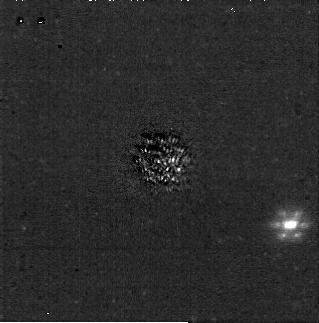
Target: J1058-2346. Instrument: NIRCAM/CORON. Filter: F200W+MASKRND. Exposure: 31 min. Observation ID: jw04050-c1012_t001_nircam_f200w-maskrnd-sub320a335r

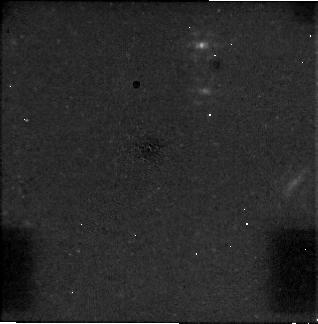
Target: TWA-30A. Instrument: NIRCAM/CORON. Filter: F444W+MASKRND. Exposure: 31 min. Observation ID: jw04050-c1012_t015_nircam_f444w-maskrnd-sub320a335r

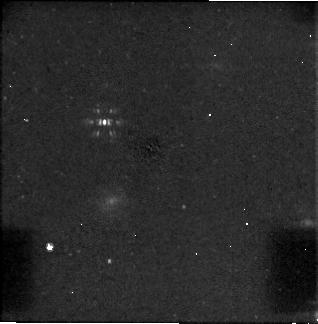
Target: TWA-44. Instrument: NIRCAM/CORON. Filter: F444W+MASKRND. Exposure: 31 min. Observation ID: jw04050-c1012_t021_nircam_f444w-maskrnd-sub320a335r

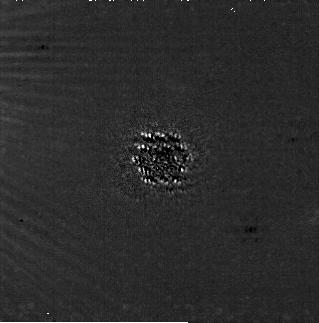
Target: TWA-8A. Instrument: NIRCAM/CORON. Filter: F200W+MASKRND. Exposure: 31 min. Observation ID: jw04050-c1010_t004_nircam_f200w-maskrnd-sub320a335r

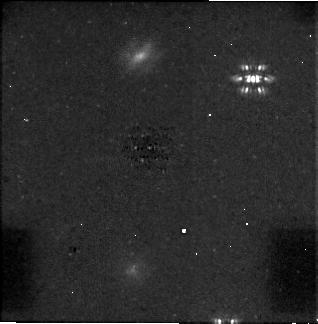
Target: TWA-46. Instrument: NIRCAM/CORON. Filter: F444W+MASKRND. Exposure: 31 min. Observation ID: jw04050-c1010_t023_nircam_f444w-maskrnd-sub320a335r

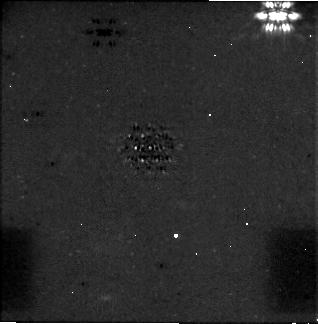
Target: TWA-33. Instrument: NIRCAM/CORON. Filter: F444W+MASKRND. Exposure: 31 min. Observation ID: jw04050-c1011_t016_nircam_f444w-maskrnd-sub320a335r

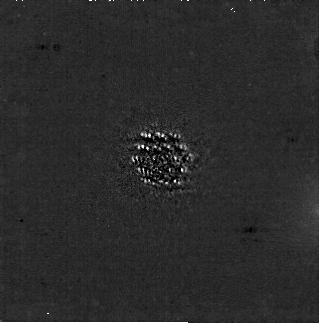
Target: TWA-23A. Instrument: NIRCAM/CORON. Filter: F200W+MASKRND. Exposure: 31 min. Observation ID: jw04050-c1010_t011_nircam_f200w-maskrnd-sub320a335r

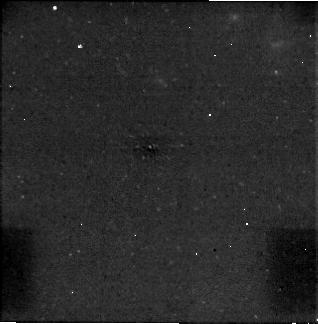
Target: TWA-26. Instrument: NIRCAM/CORON. Filter: F444W+MASKRND. Exposure: 30 min. Observation ID: jw04050-c1013_t013_nircam_f444w-maskrnd-sub320a335r

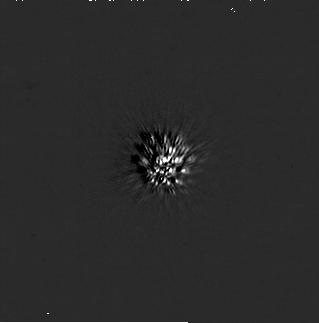
Target: TWA-35. Instrument: NIRCAM/CORON. Filter: F200W+MASKRND. Exposure: 31 min. Observation ID: jw04050-c1011_t018_nircam_f200w-maskrnd-sub320a335r

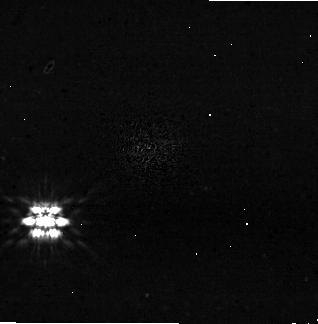
Target: TWA-11A. Instrument: NIRCAM/CORON. Filter: F444W+MASKRND. Exposure: 31 min. Observation ID: jw04050-c1007_t007_nircam_f444w-maskrnd-sub320a335r

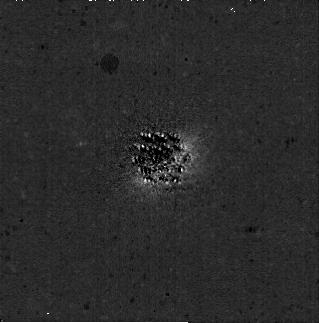
Target: TWA-20A. Instrument: NIRCAM/CORON. Filter: F200W+MASKRND. Exposure: 31 min. Observation ID: jw04050-c1010_t010_nircam_f200w-maskrnd-sub320a335r

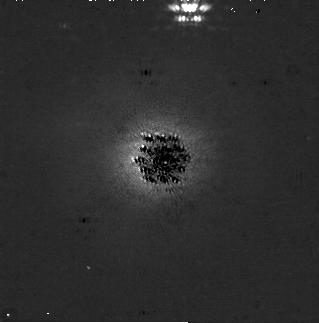
Target: TWA-7. Instrument: NIRCAM/CORON. Filter: F200W+MASKRND. Exposure: 31 min. Observation ID: jw04050-c1011_t003_nircam_f200w-maskrnd-sub320a335r

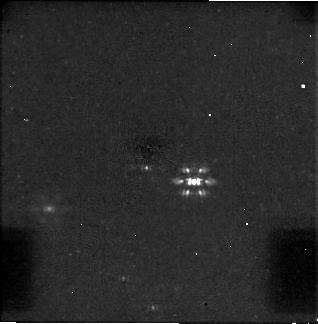
Target: TWA-34. Instrument: NIRCAM/CORON. Filter: F444W+MASKRND. Exposure: 31 min. Observation ID: jw04050-c1012_t017_nircam_f444w-maskrnd-sub320a335r

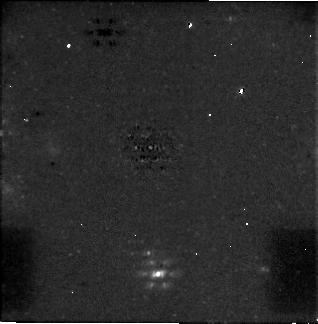
Target: TWA-45. Instrument: NIRCAM/CORON. Filter: F444W+MASKRND. Exposure: 31 min. Observation ID: jw04050-c1011_t022_nircam_f444w-maskrnd-sub320a335r

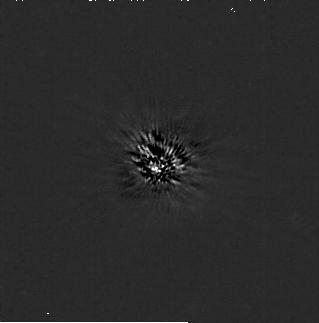
Target: TWA-10. Instrument: NIRCAM/CORON. Filter: F200W+MASKRND. Exposure: 31 min. Observation ID: jw04050-c1009_t006_nircam_f200w-maskrnd-sub320a335r

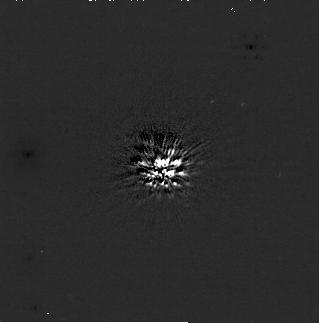
Target: TWA-43. Instrument: NIRCAM/CORON. Filter: F200W+MASKRND. Exposure: 30 min. Observation ID: jw04050-c1007_t020_nircam_f200w-maskrnd-sub320a335r

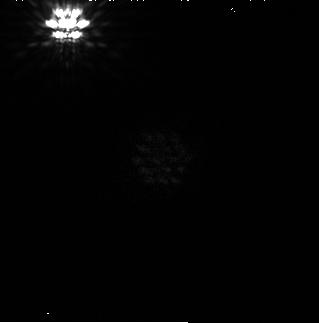
Target: TWA-13A. Instrument: NIRCAM/CORON. Filter: F200W+MASKRND. Exposure: 31 min. Observation ID: jw04050-c1009_t009_nircam_f200w-maskrnd-sub320a335r

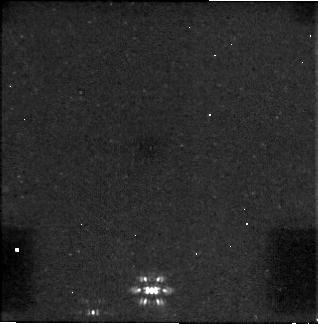
Target: TWA-29. Instrument: NIRCAM/CORON. Filter: F444W+MASKRND. Exposure: 31 min. Observation ID: jw04050-c1013_t014_nircam_f444w-maskrnd-sub320a335r

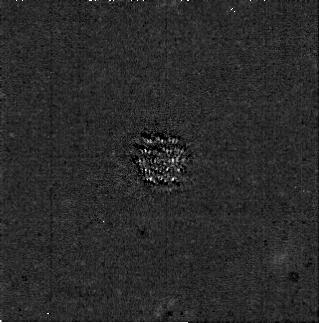
Target: TWA-36. Instrument: NIRCAM/CORON. Filter: F200W+MASKRND. Exposure: 31 min. Observation ID: jw04050-c1012_t019_nircam_f200w-maskrnd-sub320a335r

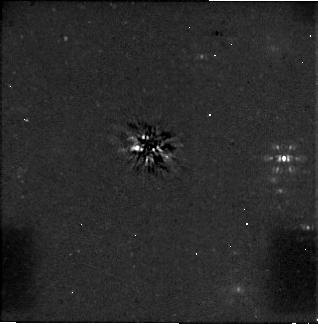
Target: TWA-47. Instrument: NIRCAM/CORON. Filter: F444W+MASKRND. Exposure: 31 min. Observation ID: jw04050-c1009_t024_nircam_f444w-maskrnd-sub320a335r

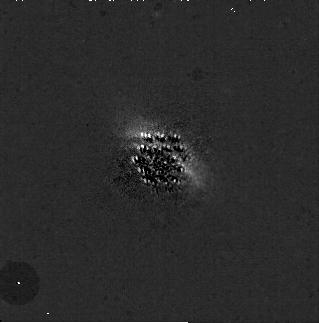
Target: TWA-25. Instrument: NIRCAM/CORON. Filter: F200W+MASKRND. Exposure: 31 min. Observation ID: jw04050-c1008_t012_nircam_f200w-maskrnd-sub320a335r

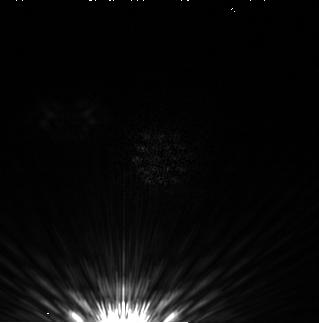
Target: TWA-9A. Instrument: NIRCAM/CORON. Filter: F200W+MASKRND. Exposure: 31 min. Observation ID: jw04050-c1008_t005_nircam_f200w-maskrnd-sub320a335r

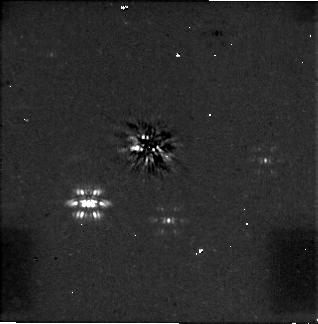
Target: TWA-12. Instrument: NIRCAM/CORON. Filter: F444W+MASKRND. Exposure: 31 min. Observation ID: jw04050-c1009_t008_nircam_f444w-maskrnd-sub320a335r

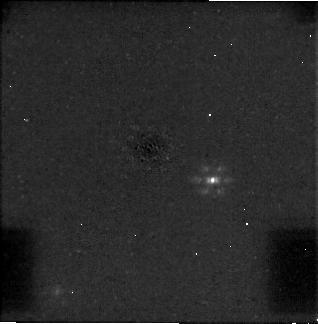
Target: J1058-2346. Instrument: NIRCAM/CORON. Filter: F444W+MASKRND. Exposure: 31 min. Observation ID: jw04050-c1012_t001_nircam_f444w-maskrnd-sub320a335r

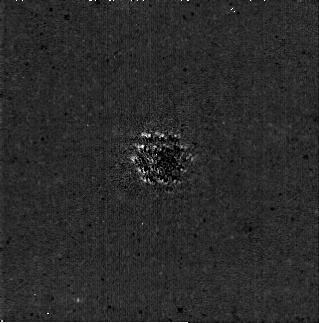
Target: TWA-46. Instrument: NIRCAM/CORON. Filter: F200W+MASKRND. Exposure: 31 min. Observation ID: jw04050-c1010_t023_nircam_f200w-maskrnd-sub320a335r

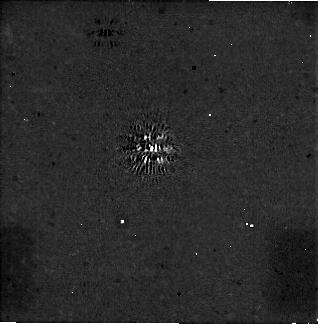
Target: TWA-35. Instrument: NIRCAM/CORON. Filter: F444W+MASKRND. Exposure: 31 min. Observation ID: jw04050-c1011_t018_nircam_f444w-maskrnd-sub320a335r

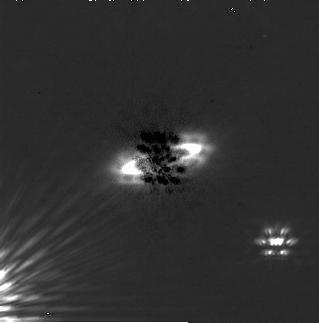
Target: TWA-11A. Instrument: NIRCAM/CORON. Filter: F200W+MASKRND. Exposure: 31 min. Observation ID: jw04050-c1007_t007_nircam_f200w-maskrnd-sub320a335r

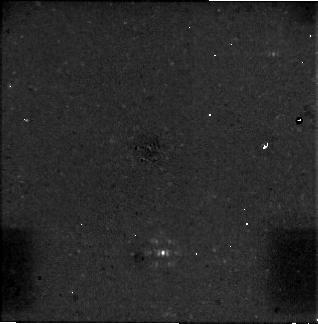
Target: TWA-36. Instrument: NIRCAM/CORON. Filter: F444W+MASKRND. Exposure: 31 min. Observation ID: jw04050-c1012_t019_nircam_f444w-maskrnd-sub320a335r

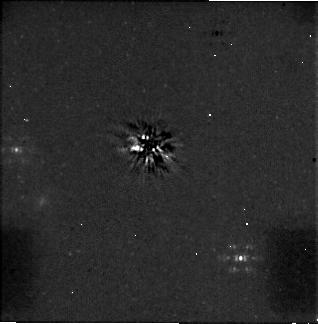
Target: TWA-10. Instrument: NIRCAM/CORON. Filter: F444W+MASKRND. Exposure: 31 min. Observation ID: jw04050-c1009_t006_nircam_f444w-maskrnd-sub320a335r

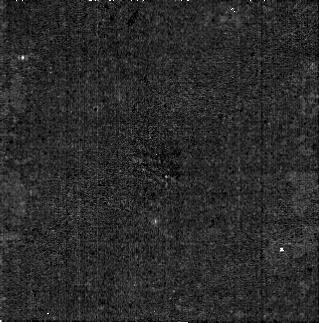
Target: TWA-29. Instrument: NIRCAM/CORON. Filter: F200W+MASKRND. Exposure: 31 min. Observation ID: jw04050-c1013_t014_nircam_f200w-maskrnd-sub320a335r

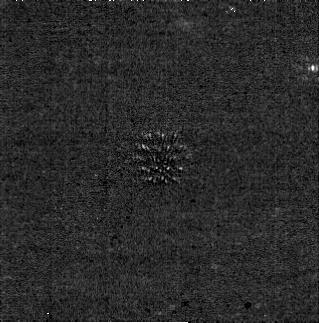
Target: TWA-26. Instrument: NIRCAM/CORON. Filter: F200W+MASKRND. Exposure: 30 min. Observation ID: jw04050-c1013_t013_nircam_f200w-maskrnd-sub320a335r

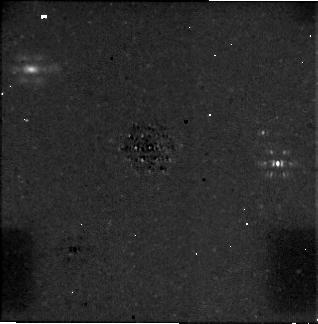
Target: TWA-20A. Instrument: NIRCAM/CORON. Filter: F444W+MASKRND. Exposure: 31 min. Observation ID: jw04050-c1010_t010_nircam_f444w-maskrnd-sub320a335r

Uncharted Worlds: Towards a Legacy of Direct Imaging of Sub-Jupiter Mass Exoplanets (PI: Carter, Aarynn L)

Here we propose a NIRCam coronagraphic survey of stars within the TW Hya association which will be sensitive to sub-Jupiter mass exoplanets beyond 20 au. JWST is the only observatory with the necessary wavelength coverage and infrared sensitivity to explore this population, and holds the key to exploring their demographics, histories, and atmospheres. These observations will provide the first ever constraint on the occurrence of sub-Jupiter exoplanets beyond 10~au, and are fundamental to our understanding of the demographics of the entire exoplanet population. These constraints will in turn clarify whether the observed gaps within ALMA disks are likely to be generated by the sculpting effects of planets, and will provide valuable information on the influence of planetary scattering, which may be responsible for measured over-abundances of free-floating planets. Finally, these observations will kickstart a new generation of follow-up imaging and/or spectroscopic JWST characterisation observations of discovered objects. With sensitivity to masses as low as 0.1 Mjup at temperatures of 250K, these exoplanets will be fundamentally distinct from any other discovered thus far.